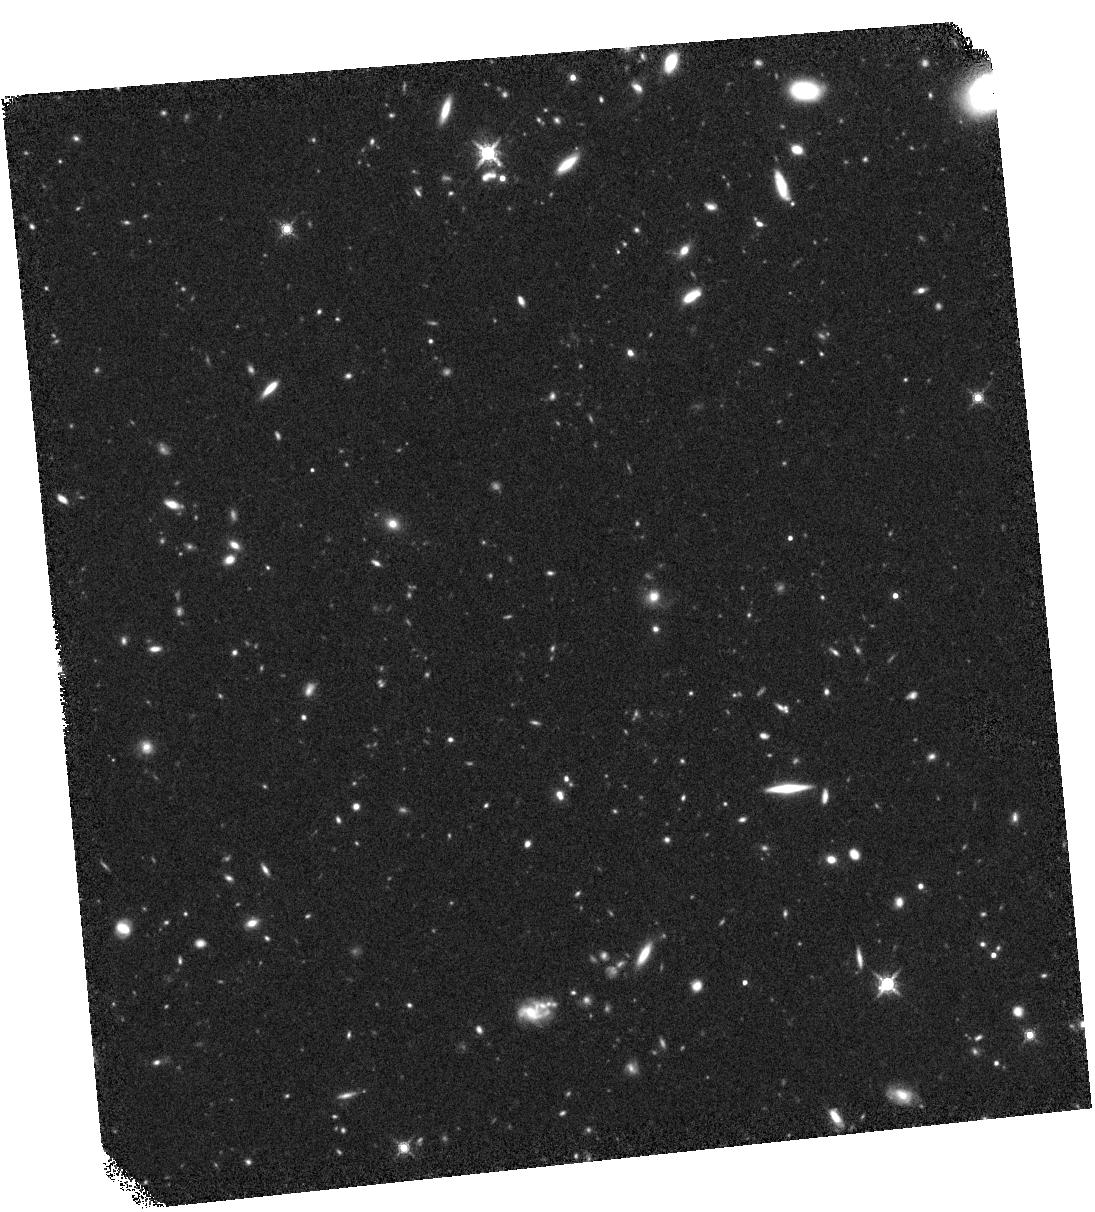
Target: SWIREJ104224.0+570928. Instrument: WFC3/IR. Filter: F160W. Exposure: 45 min. Observation ID: hst_13490_06_wfc3_ir_f160w_ic9h06

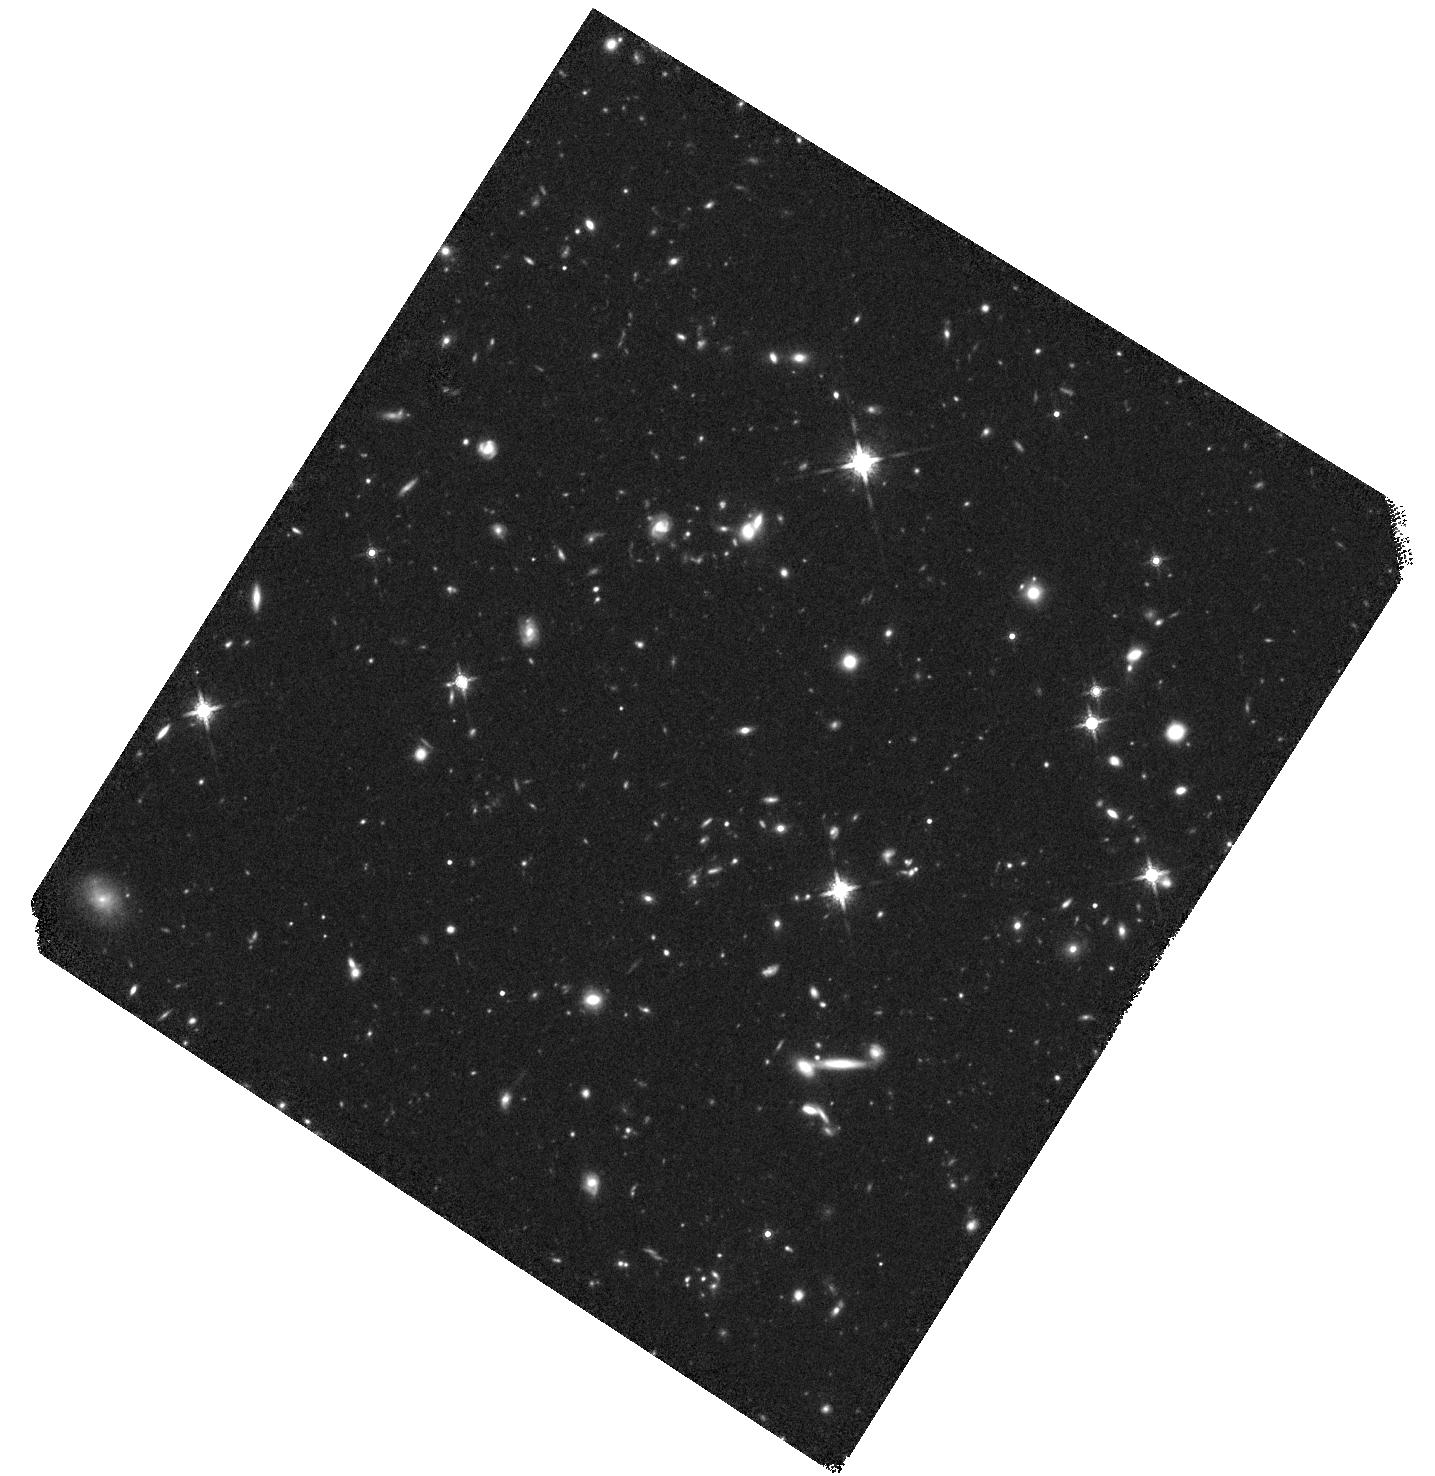
Target: SWIREJ160031.8+543405. Instrument: WFC3/IR. Filter: F160W. Exposure: 44 min. Observation ID: hst_13490_10_wfc3_ir_f160w_ic9h10

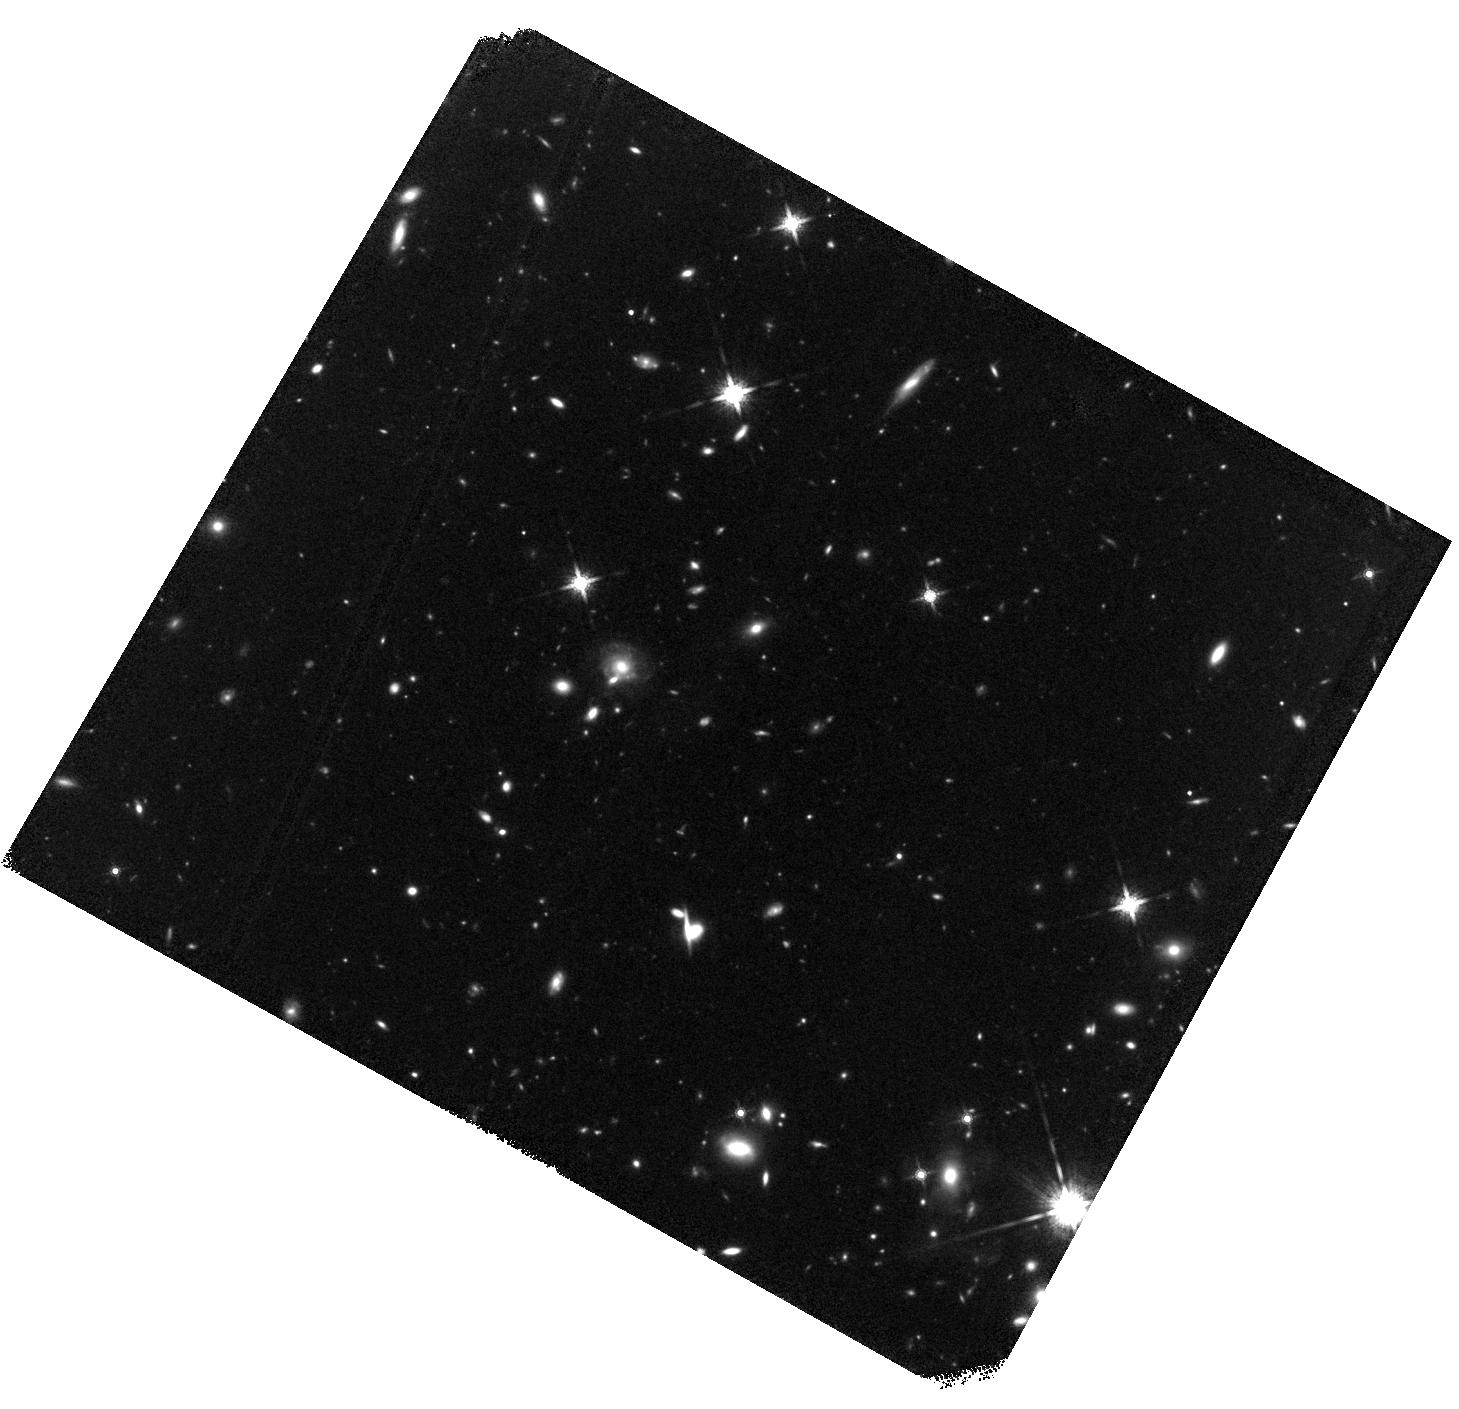
Target: SWIREJ105119.9+564242. Instrument: WFC3/IR. Filter: F160W. Exposure: 45 min. Observation ID: hst_13490_09_wfc3_ir_f160w_ic9h09

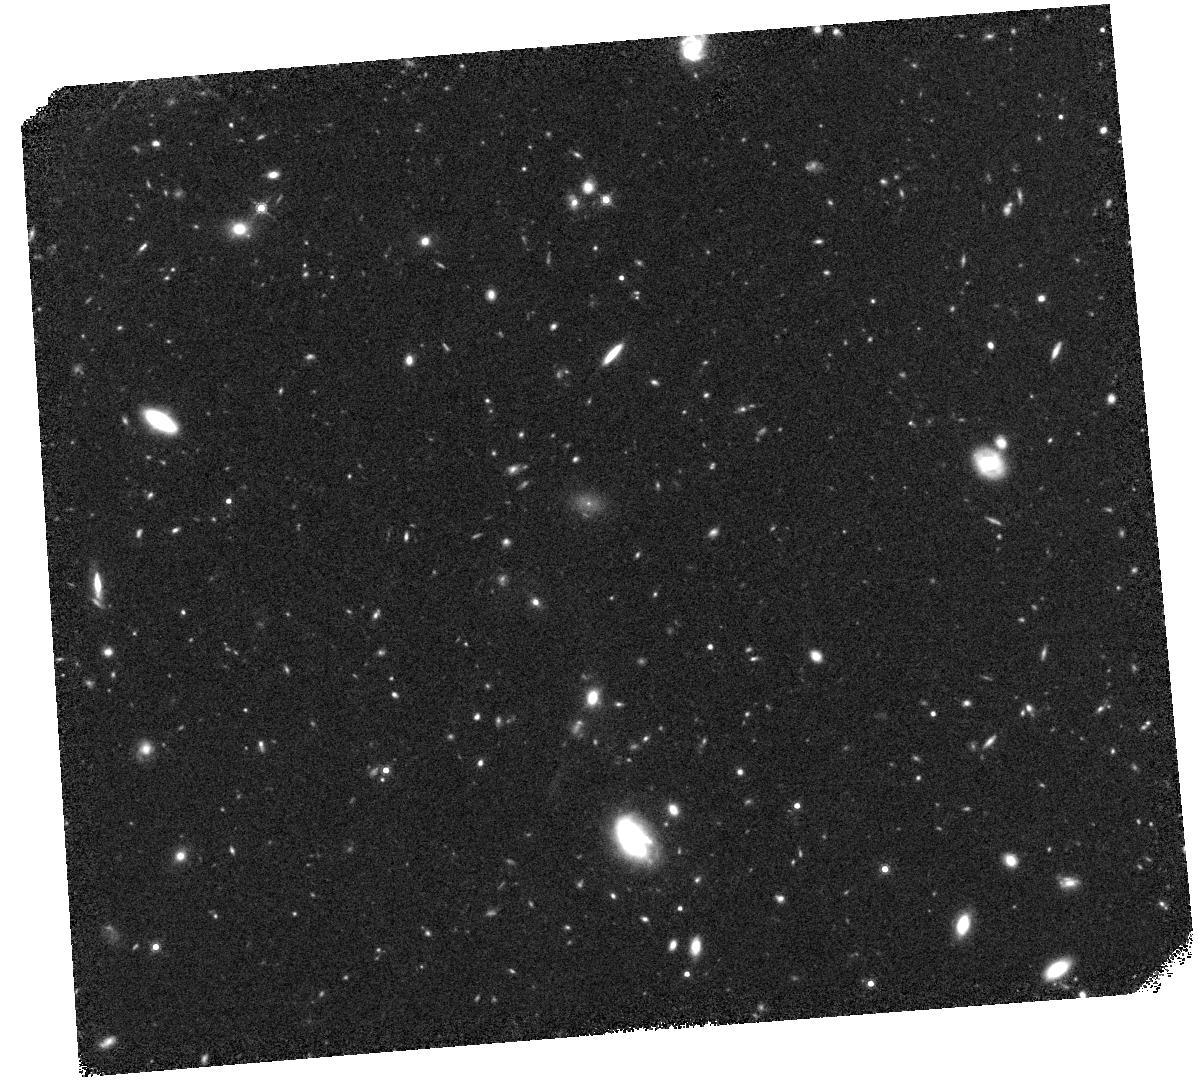
Target: SWIREJ103916.7+585658. Instrument: WFC3/IR. Filter: F160W. Exposure: 45 min. Observation ID: hst_13490_05_wfc3_ir_f160w_ic9h05

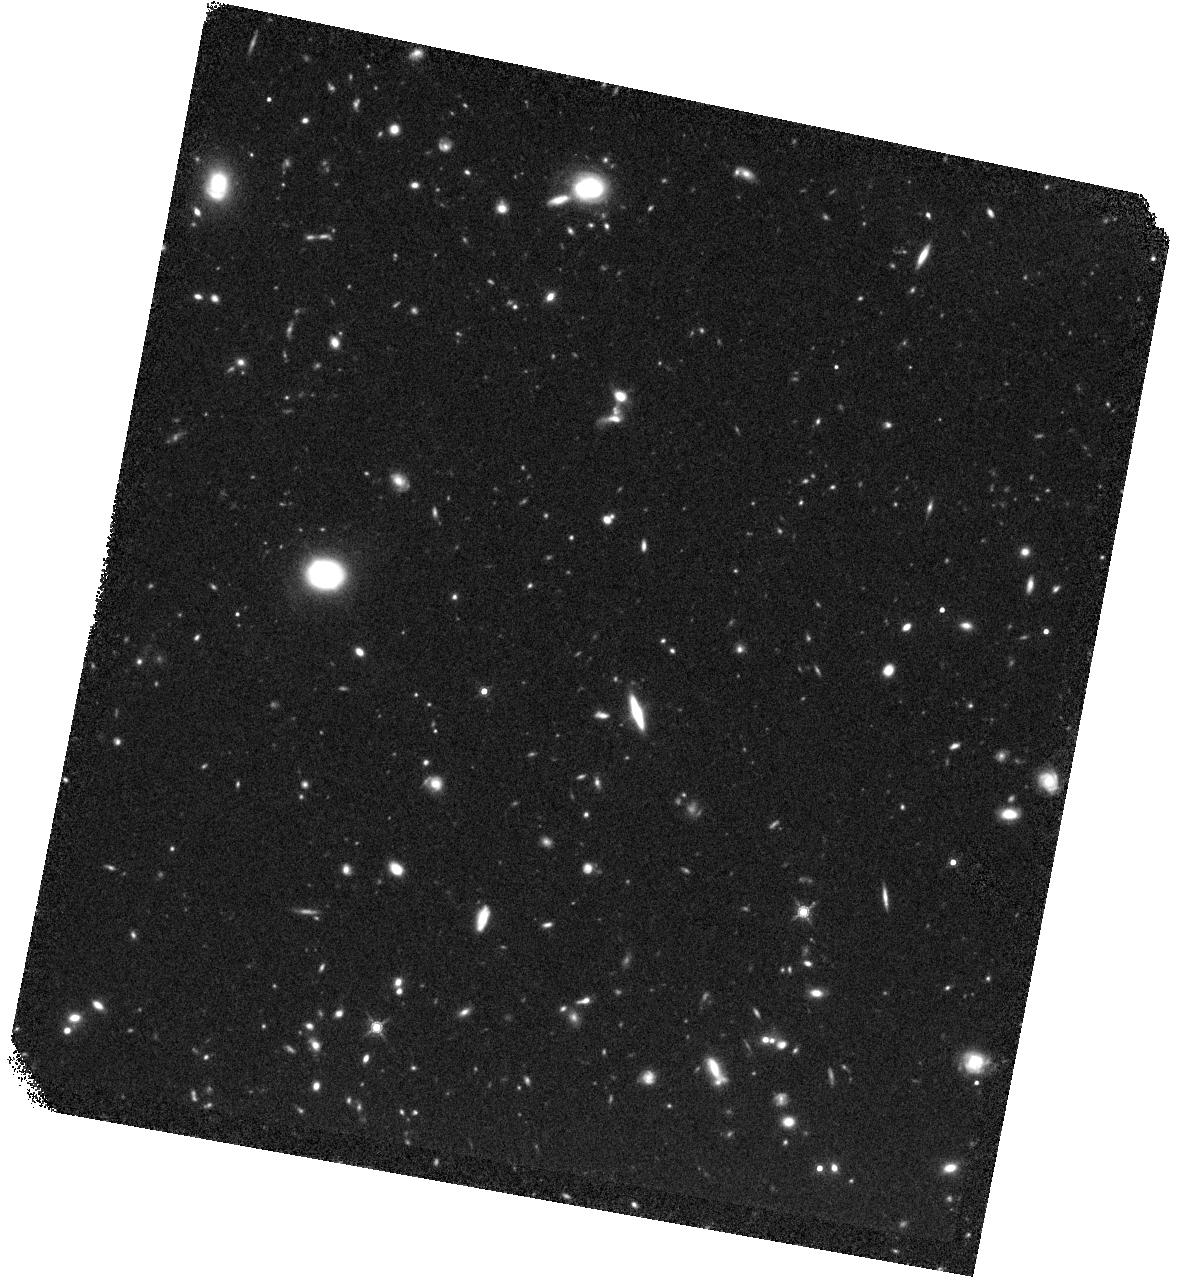
Target: SWIREJ103857.1+592820. Instrument: WFC3/IR. Filter: F160W. Exposure: 45 min. Observation ID: hst_13490_04_wfc3_ir_f160w_ic9h04

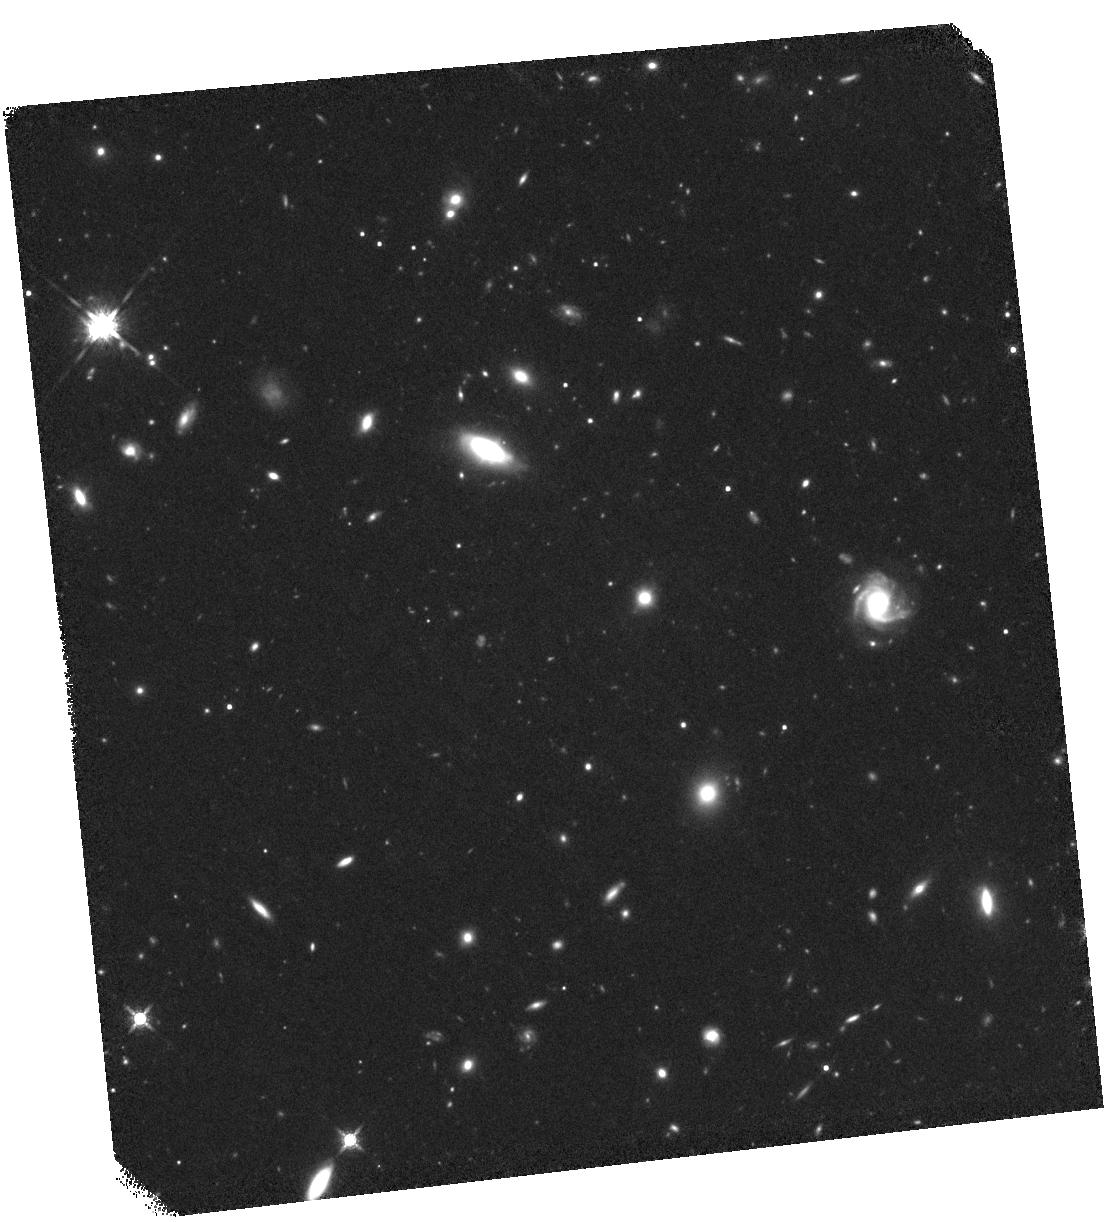
Target: SWIREJ161610.4+533745. Instrument: WFC3/IR. Filter: F160W. Exposure: 44 min. Observation ID: hst_13490_12_wfc3_ir_f160w_ic9h12

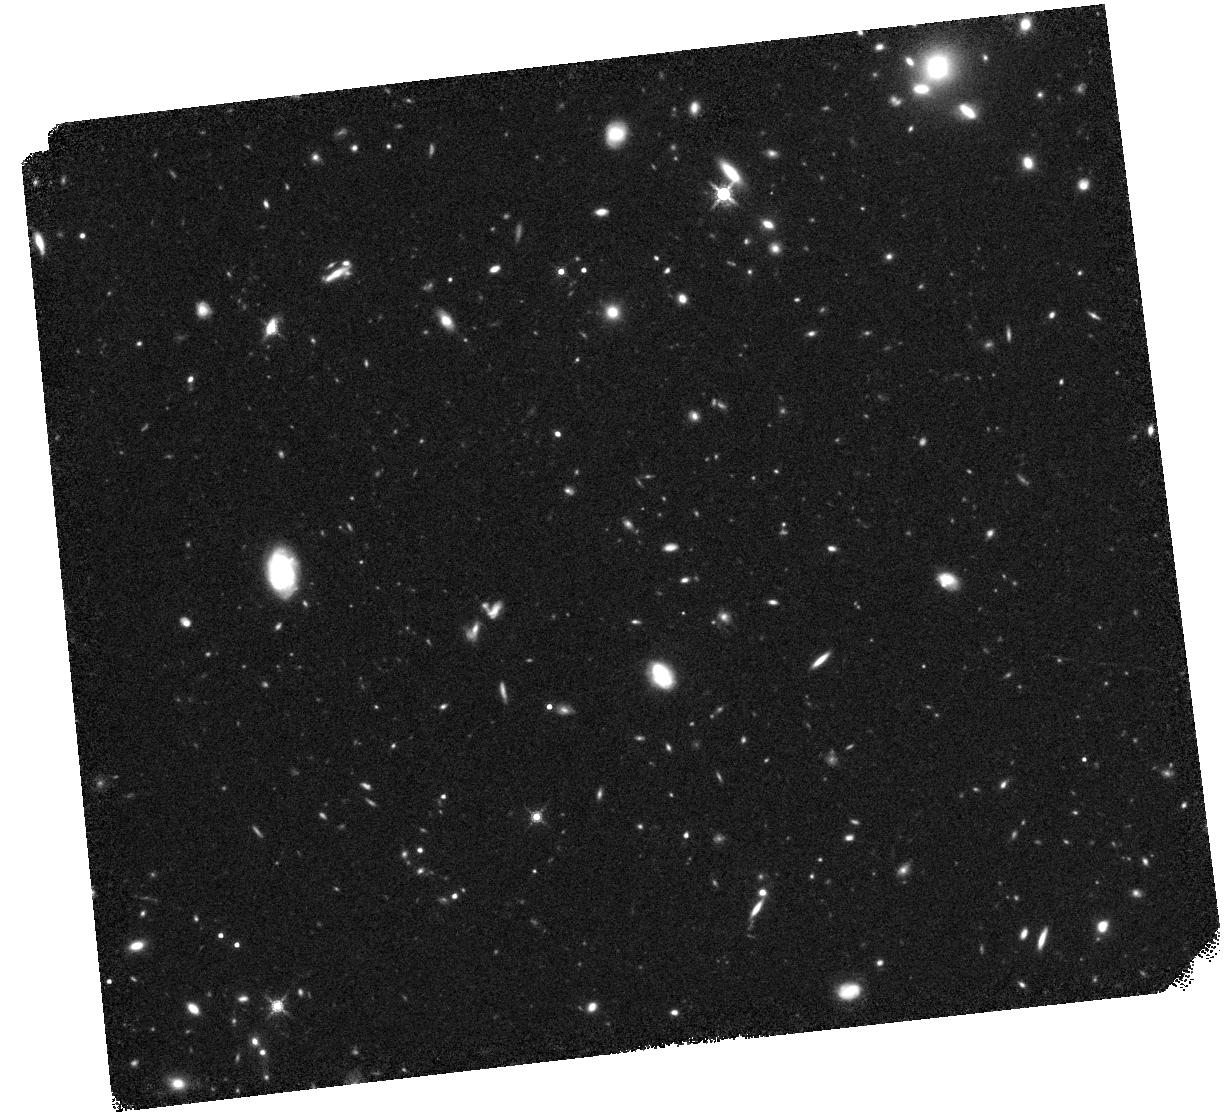
Target: SWIREJ032951.3-271121. Instrument: WFC3/IR. Filter: F160W. Exposure: 40 min. Observation ID: hst_13490_02_wfc3_ir_f160w_ic9h02

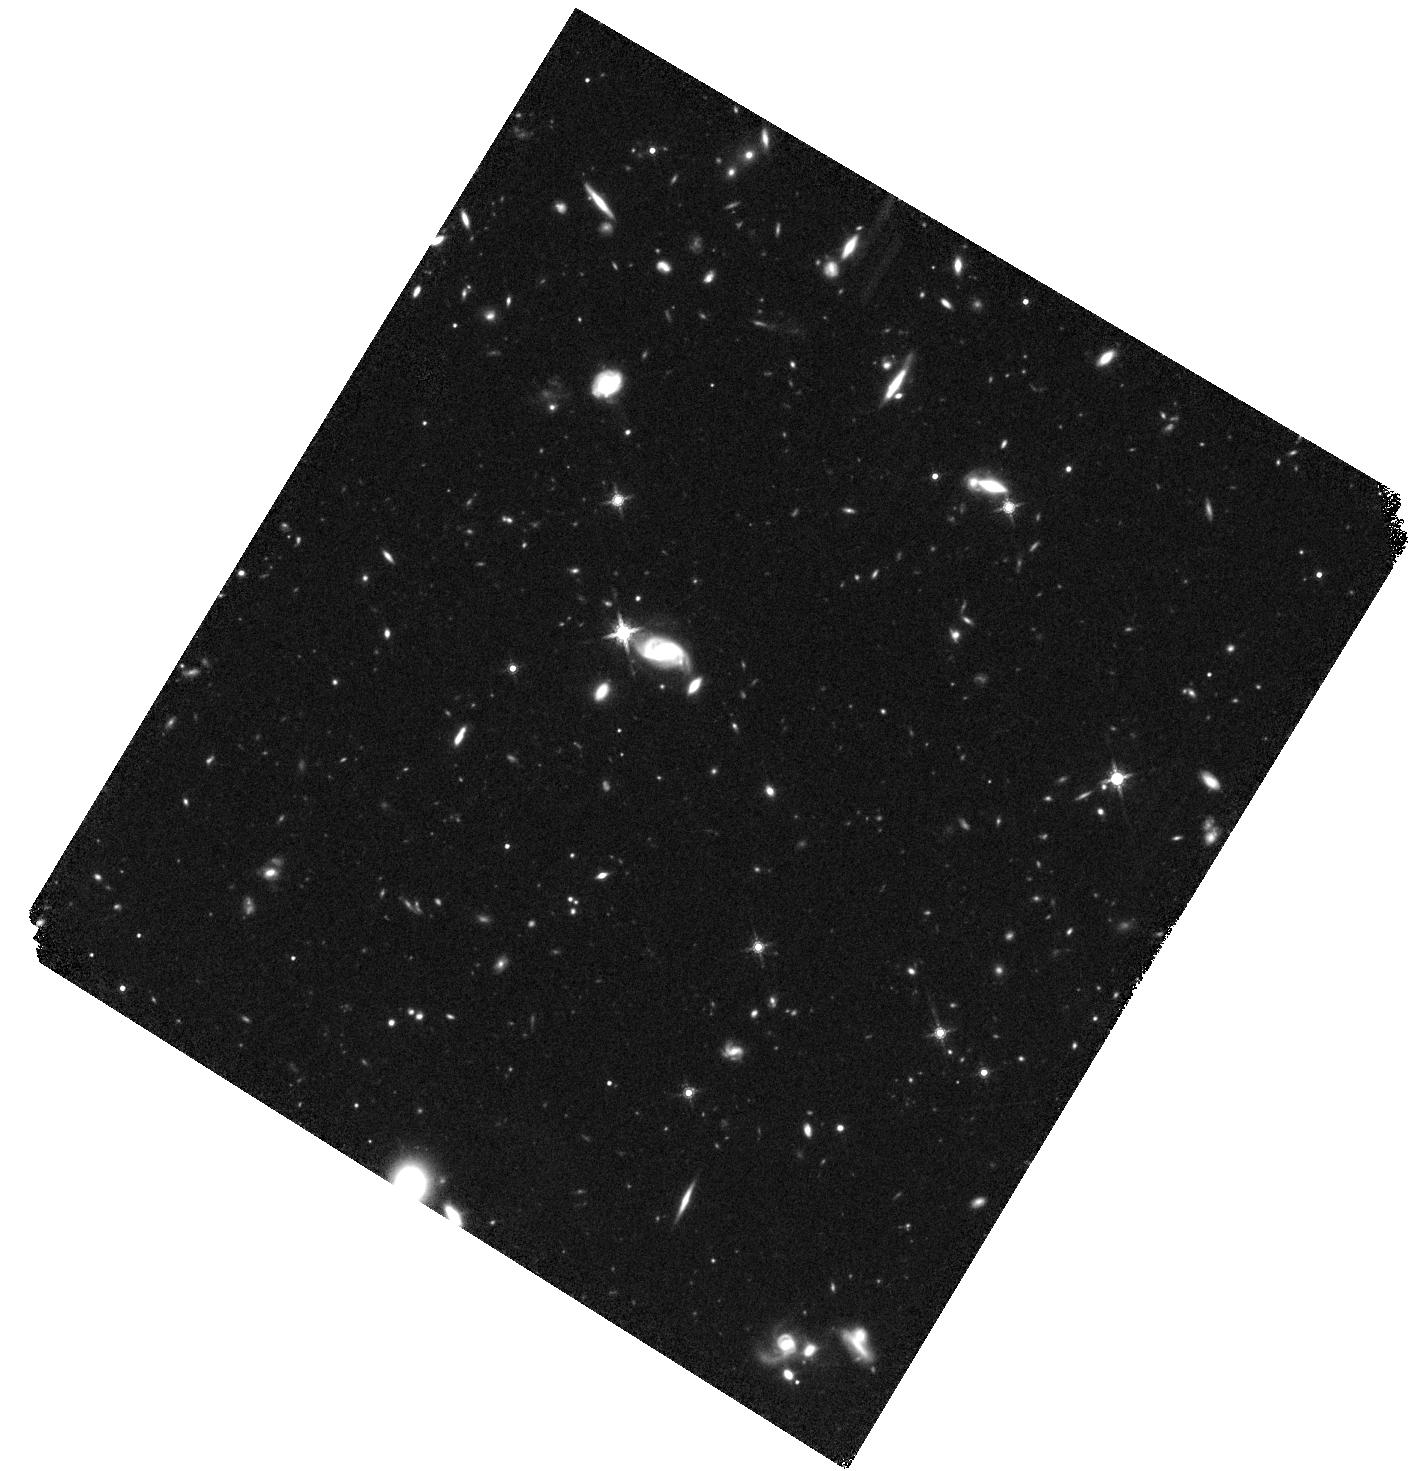
Target: SWIREJ161721.4+560630. Instrument: WFC3/IR. Filter: F160W. Exposure: 45 min. Observation ID: hst_13490_13_wfc3_ir_f160w_ic9h13

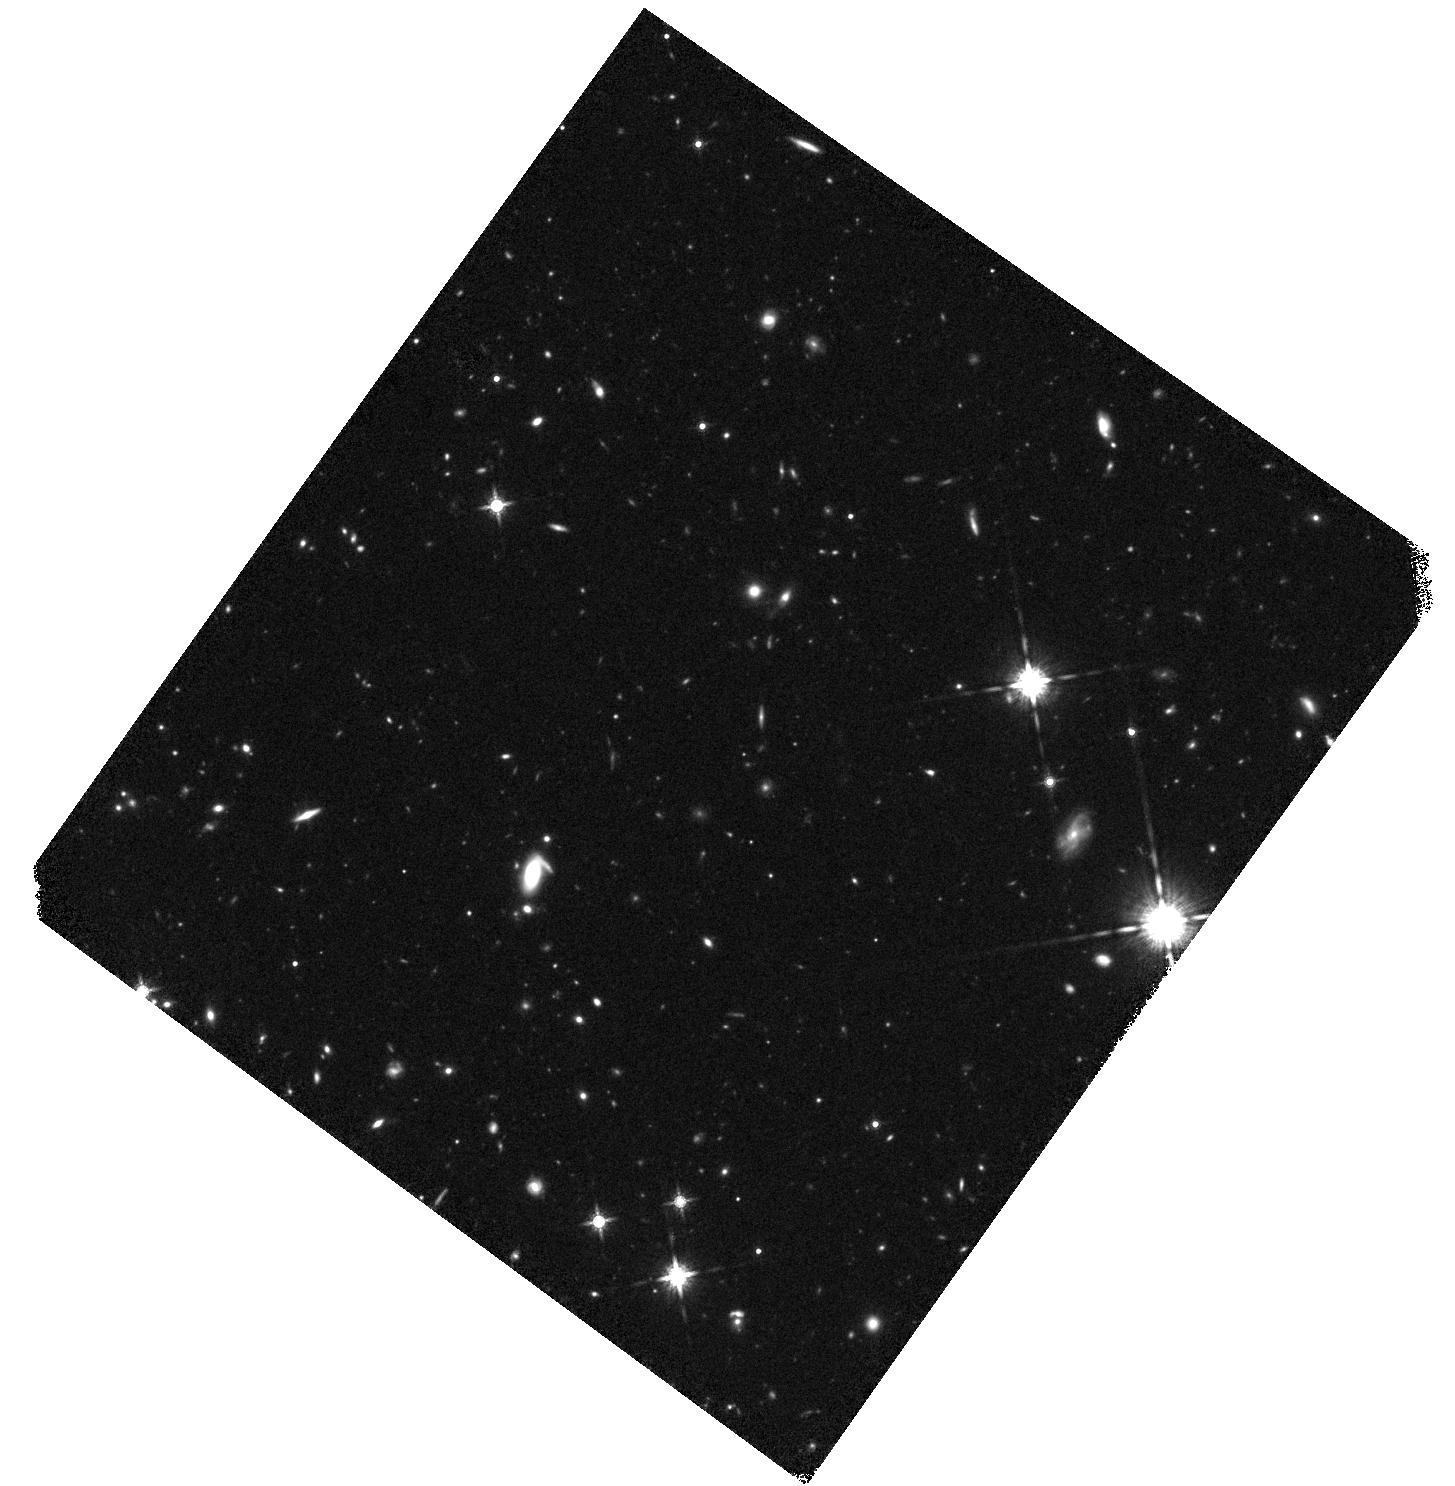
Target: SWIREJ160300.3+542632. Instrument: WFC3/IR. Filter: F160W. Exposure: 44 min. Observation ID: hst_13490_11_wfc3_ir_f160w_ic9h11

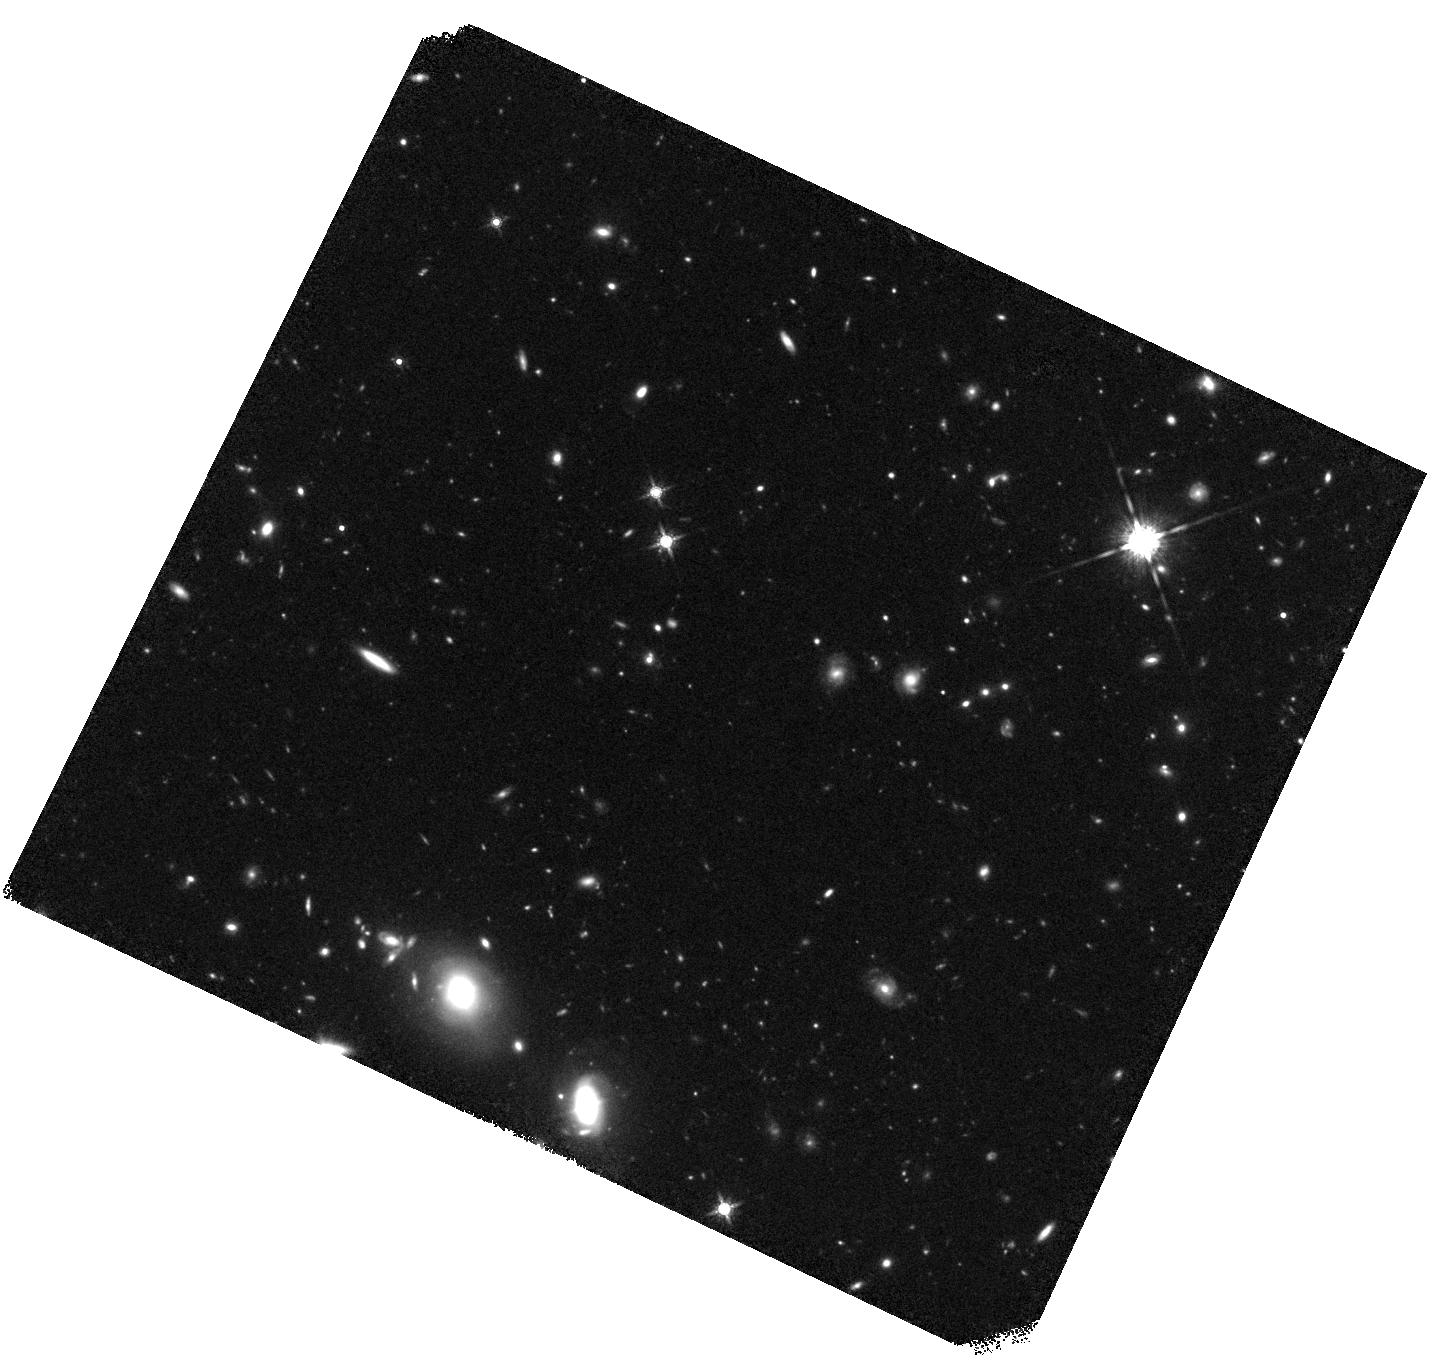
Target: SWIREJ103734.0+583857. Instrument: WFC3/IR. Filter: F160W. Exposure: 45 min. Observation ID: hst_13490_03_wfc3_ir_f160w_ic9h03

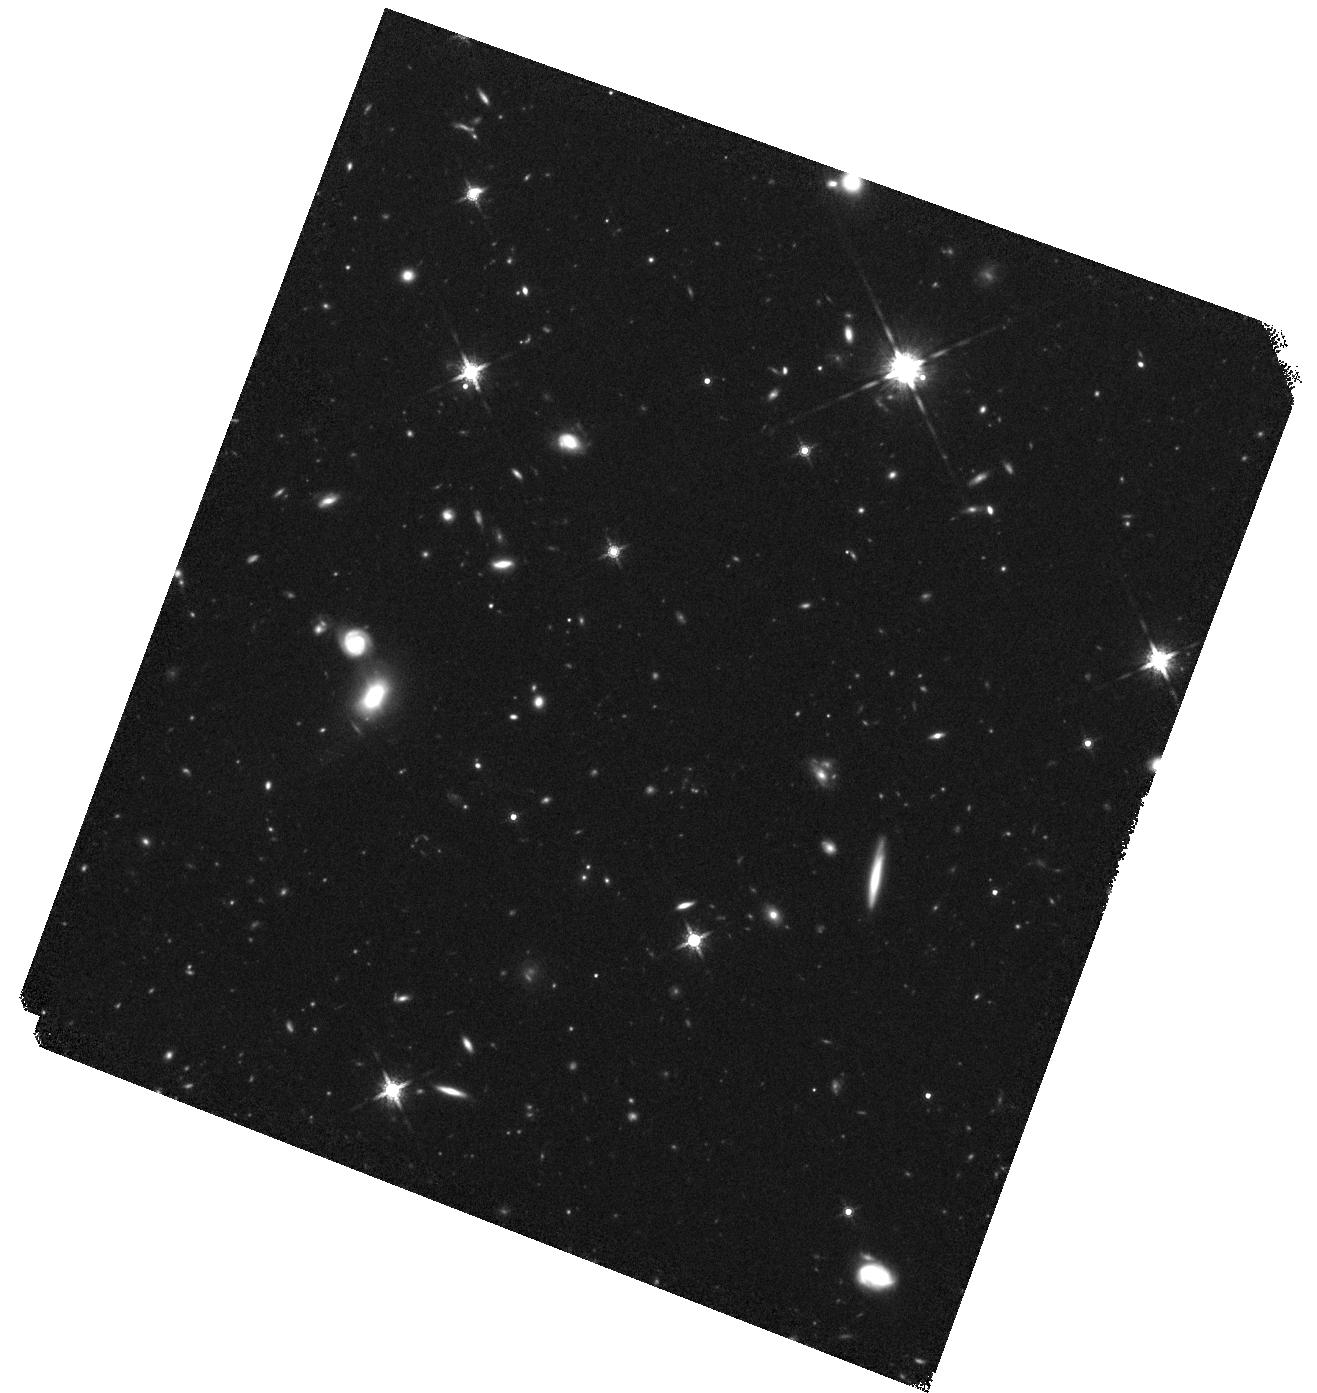
Target: SWIREJ163558.4+413455. Instrument: WFC3/IR. Filter: F160W. Exposure: 42 min. Observation ID: hst_13490_14_wfc3_ir_f160w_ic9h14

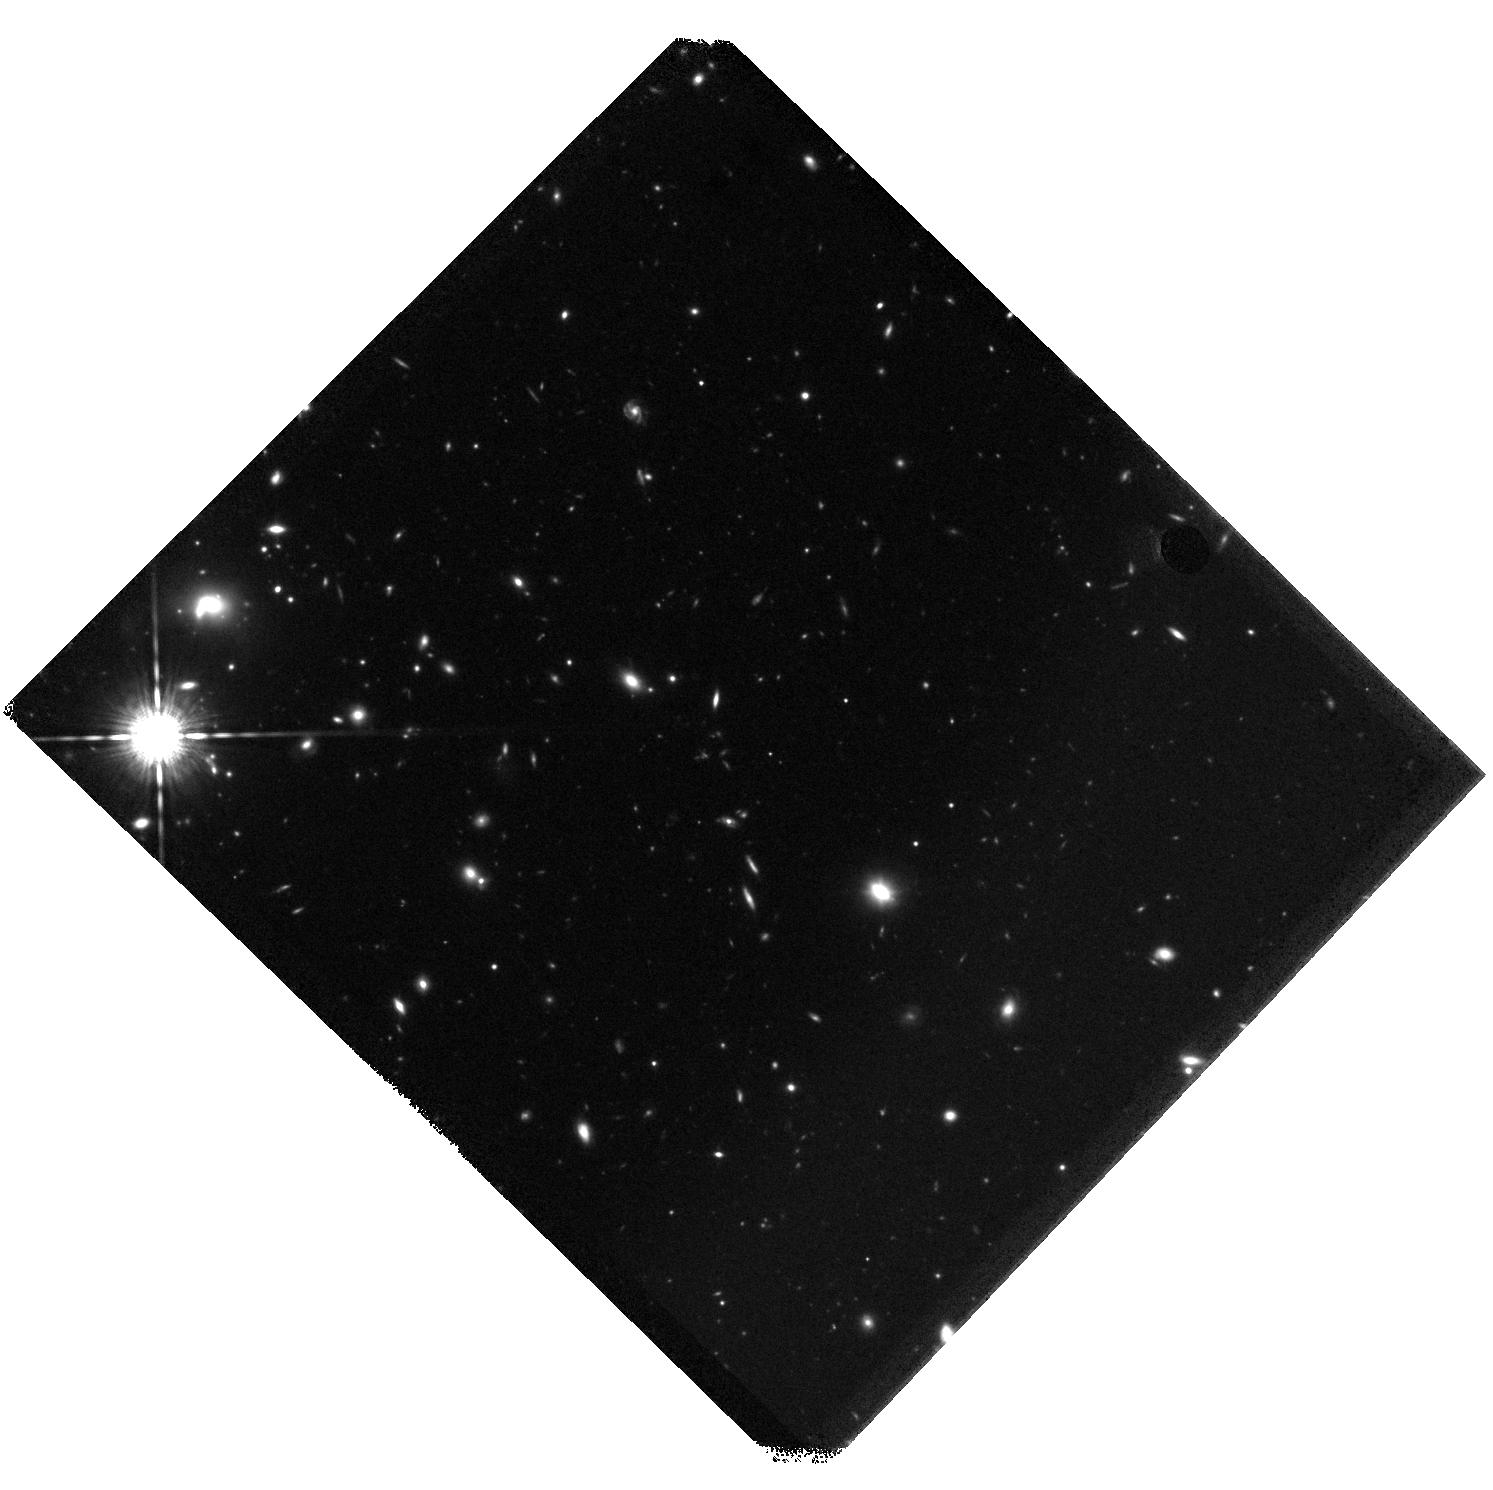
Target: SWIREJ105000.3+582221. Instrument: WFC3/IR. Filter: F160W. Exposure: 45 min. Observation ID: hst_13490_08_wfc3_ir_f160w_ic9h08

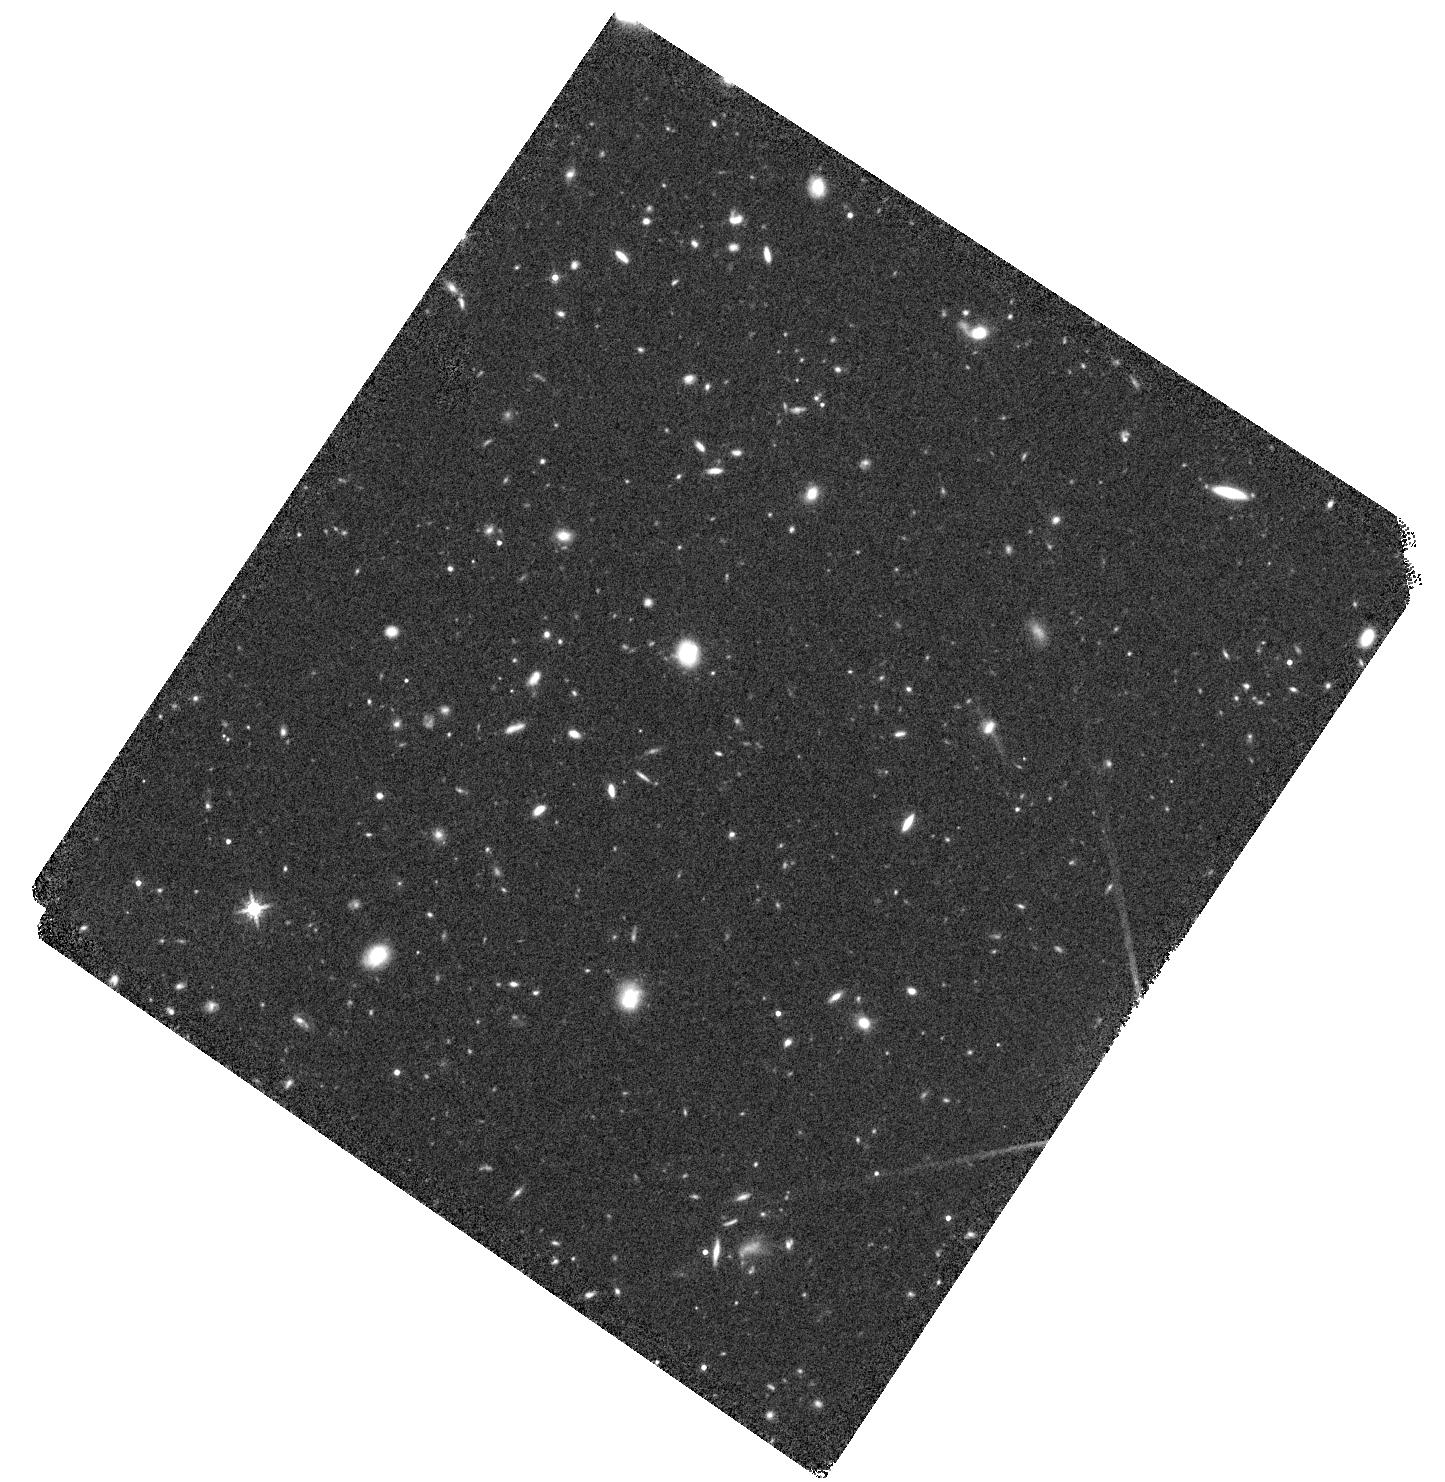
Target: SWIREJ021728.3-044437. Instrument: WFC3/IR. Filter: F160W. Exposure: 40 min. Observation ID: hst_13490_01_wfc3_ir_f160w_ic9h01

Resolving the Reddest Extragalactic Sources Discovered by Spitzer: Strange Dust-Enshrouded Objects at z~2-3? (PI: Surace, Jason A.)

We request 14 orbits with WFC3/IR to spatially resolve a sample of extraordinary objects that are ultraluminous in the mid-infrared (24 microns), but were undetected at all other Spitzer, optical, or near-infrared survey wavelengths. Found in the widest of the extragalactic areal surveys (SWIRE; 50 square degrees) these are the only such objects found by Spitzer. Followup infrared spectroscopy centered on the 24-micron band of three objects indicates that they lie between redshifts of 2-3. Additional ultradeep imaging of the entire sample with Spitzer and Keck has added photometric datapoints at 2.2 and 3.6 microns. Combined with the photometric upper limits, the resulting spectral energy distributions (SEDs) are not compatible with that of any known class of objects, although several lines of evidence point towards unusual, highly-obscured AGN, possibly undergoing fueling before the host galaxy has been fully established. The deep Keck imaging cannot achieve sufficient S/N to resolve the objects, but at least demonstrates that they can be observed with HST. Due to their unusual SEDs, in most cases the sum total of our knowledge about these objects amounts to three photometric datapoints and some upper limits. The WFC3 imaging will add our only information about their structure, size, and shape. This in turn will allow us to differentiate between several proposed models shaping the SED.